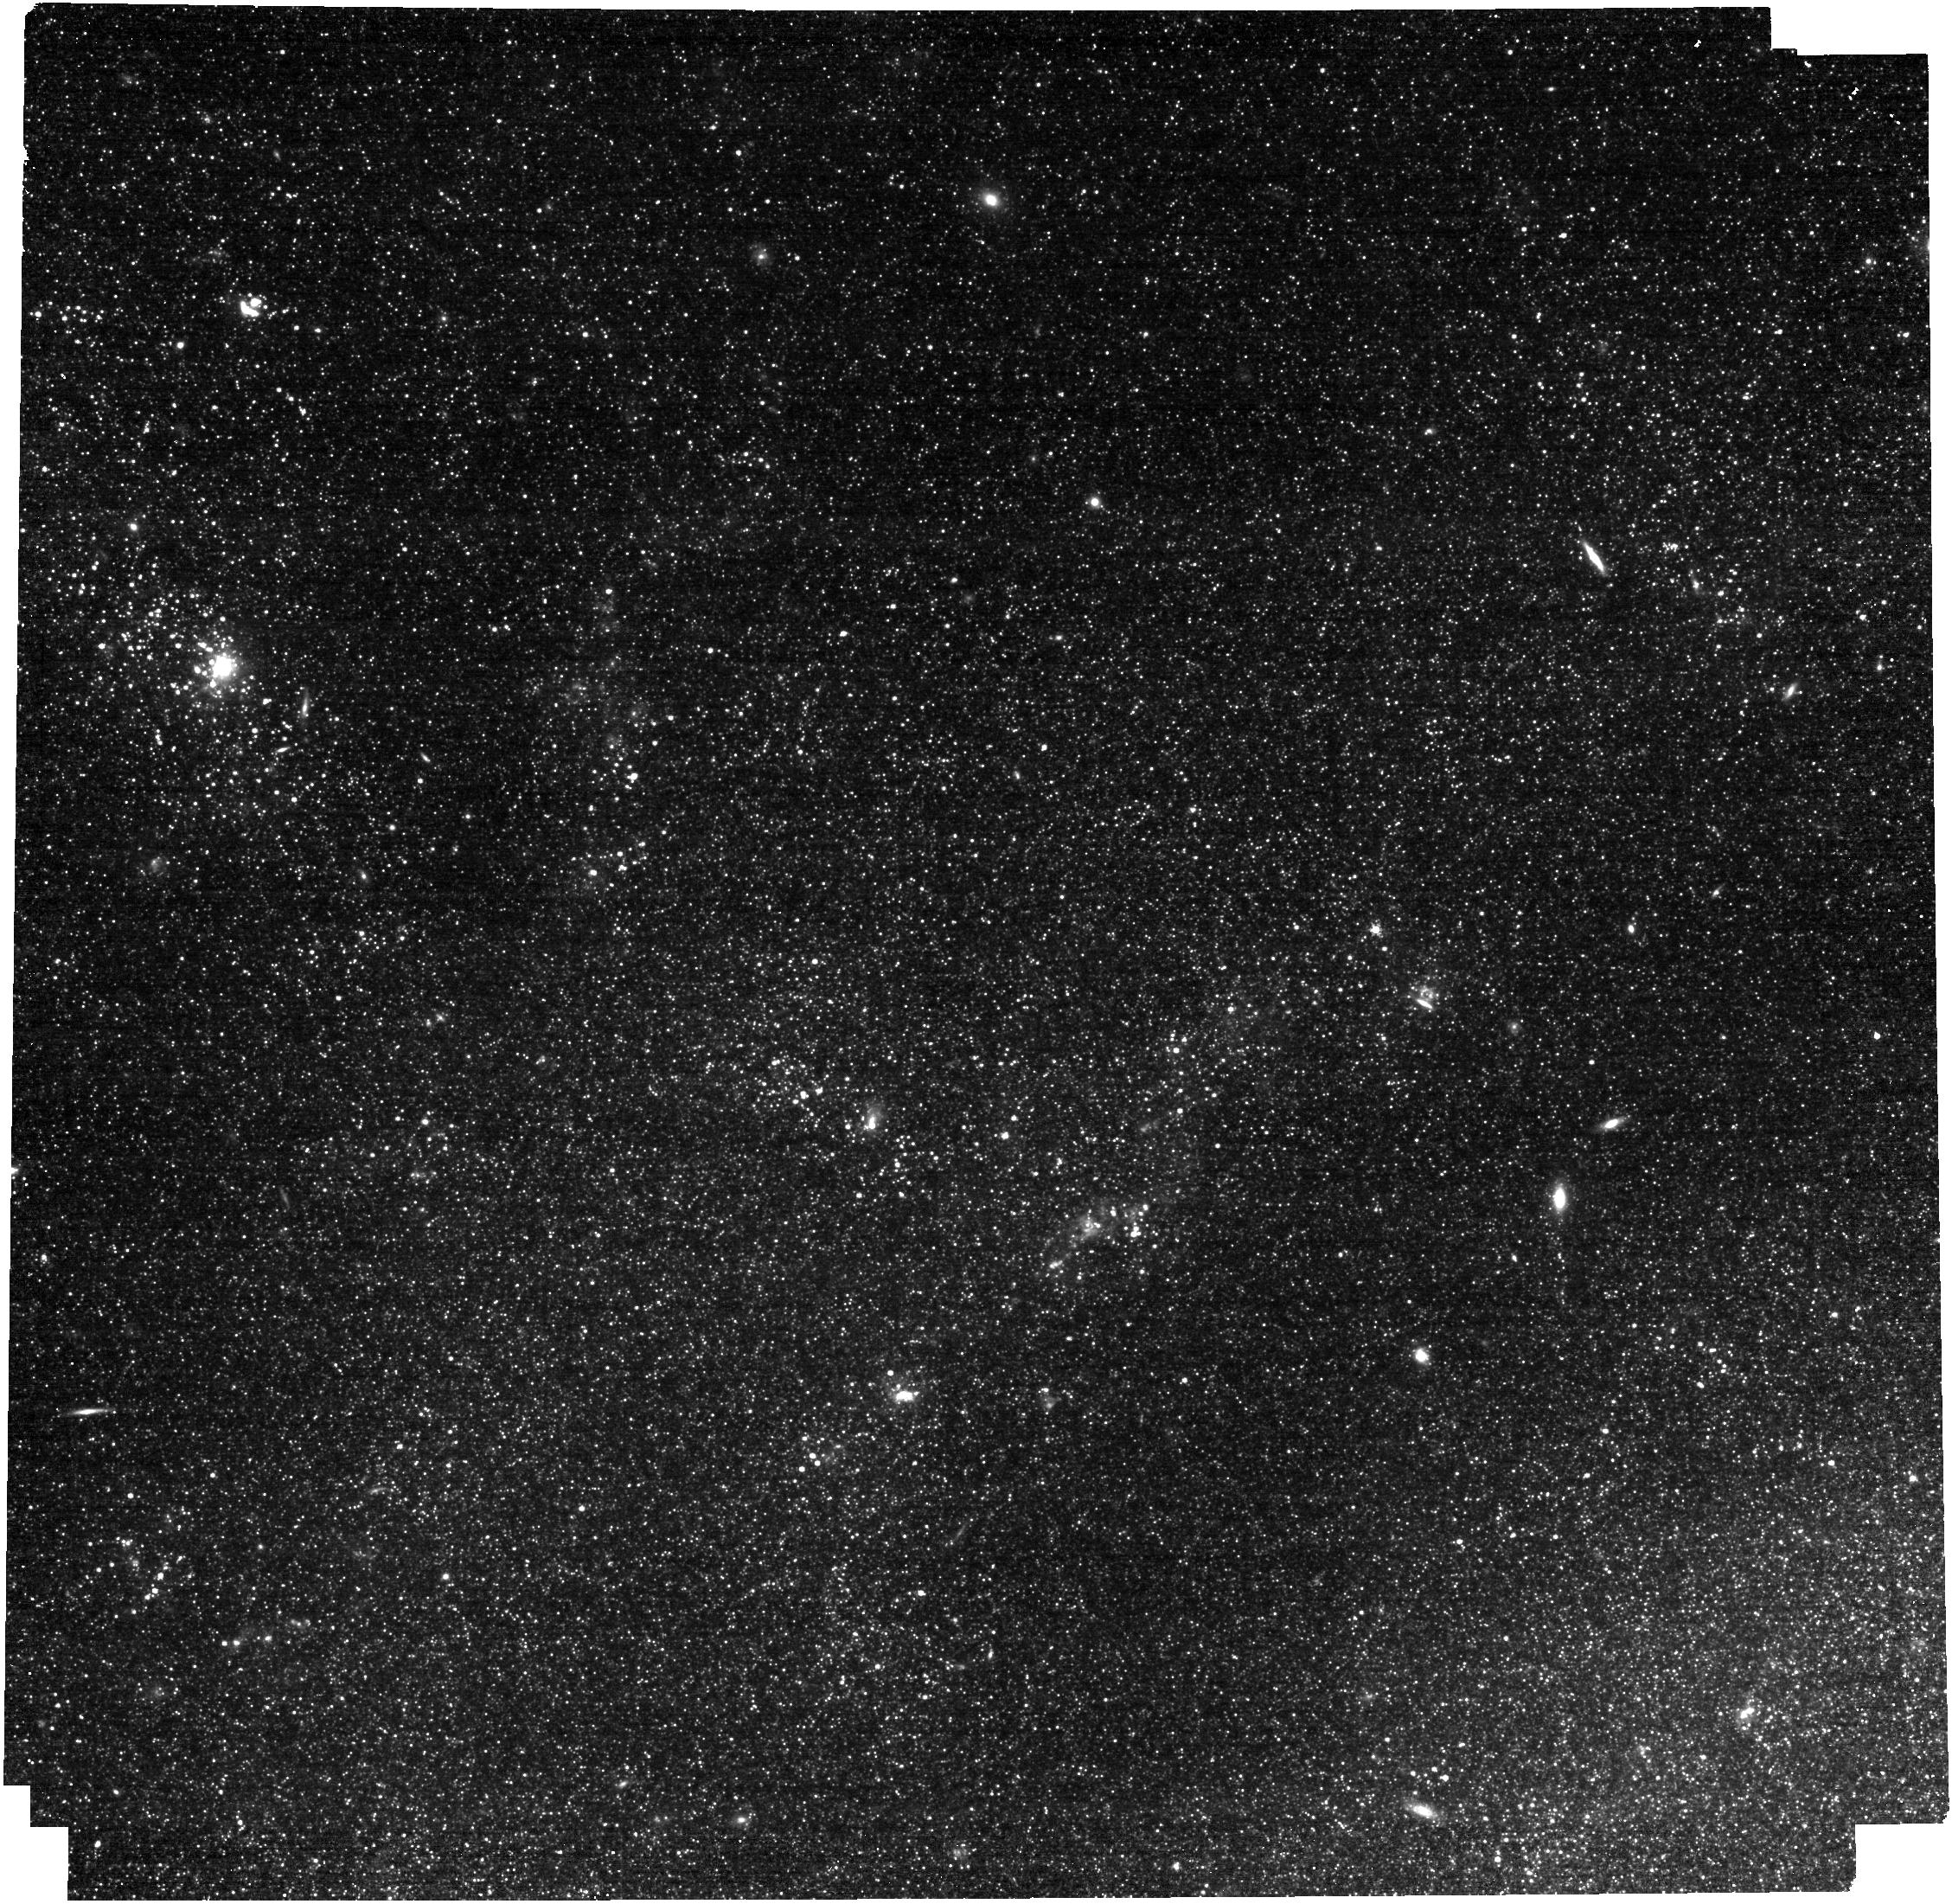
Target: M101-NGC5462. Instrument: NIRCAM. Filter: F300M. Exposure: 4 min. Observation ID: jw03429-o004_t002_nircam_clear-f300m

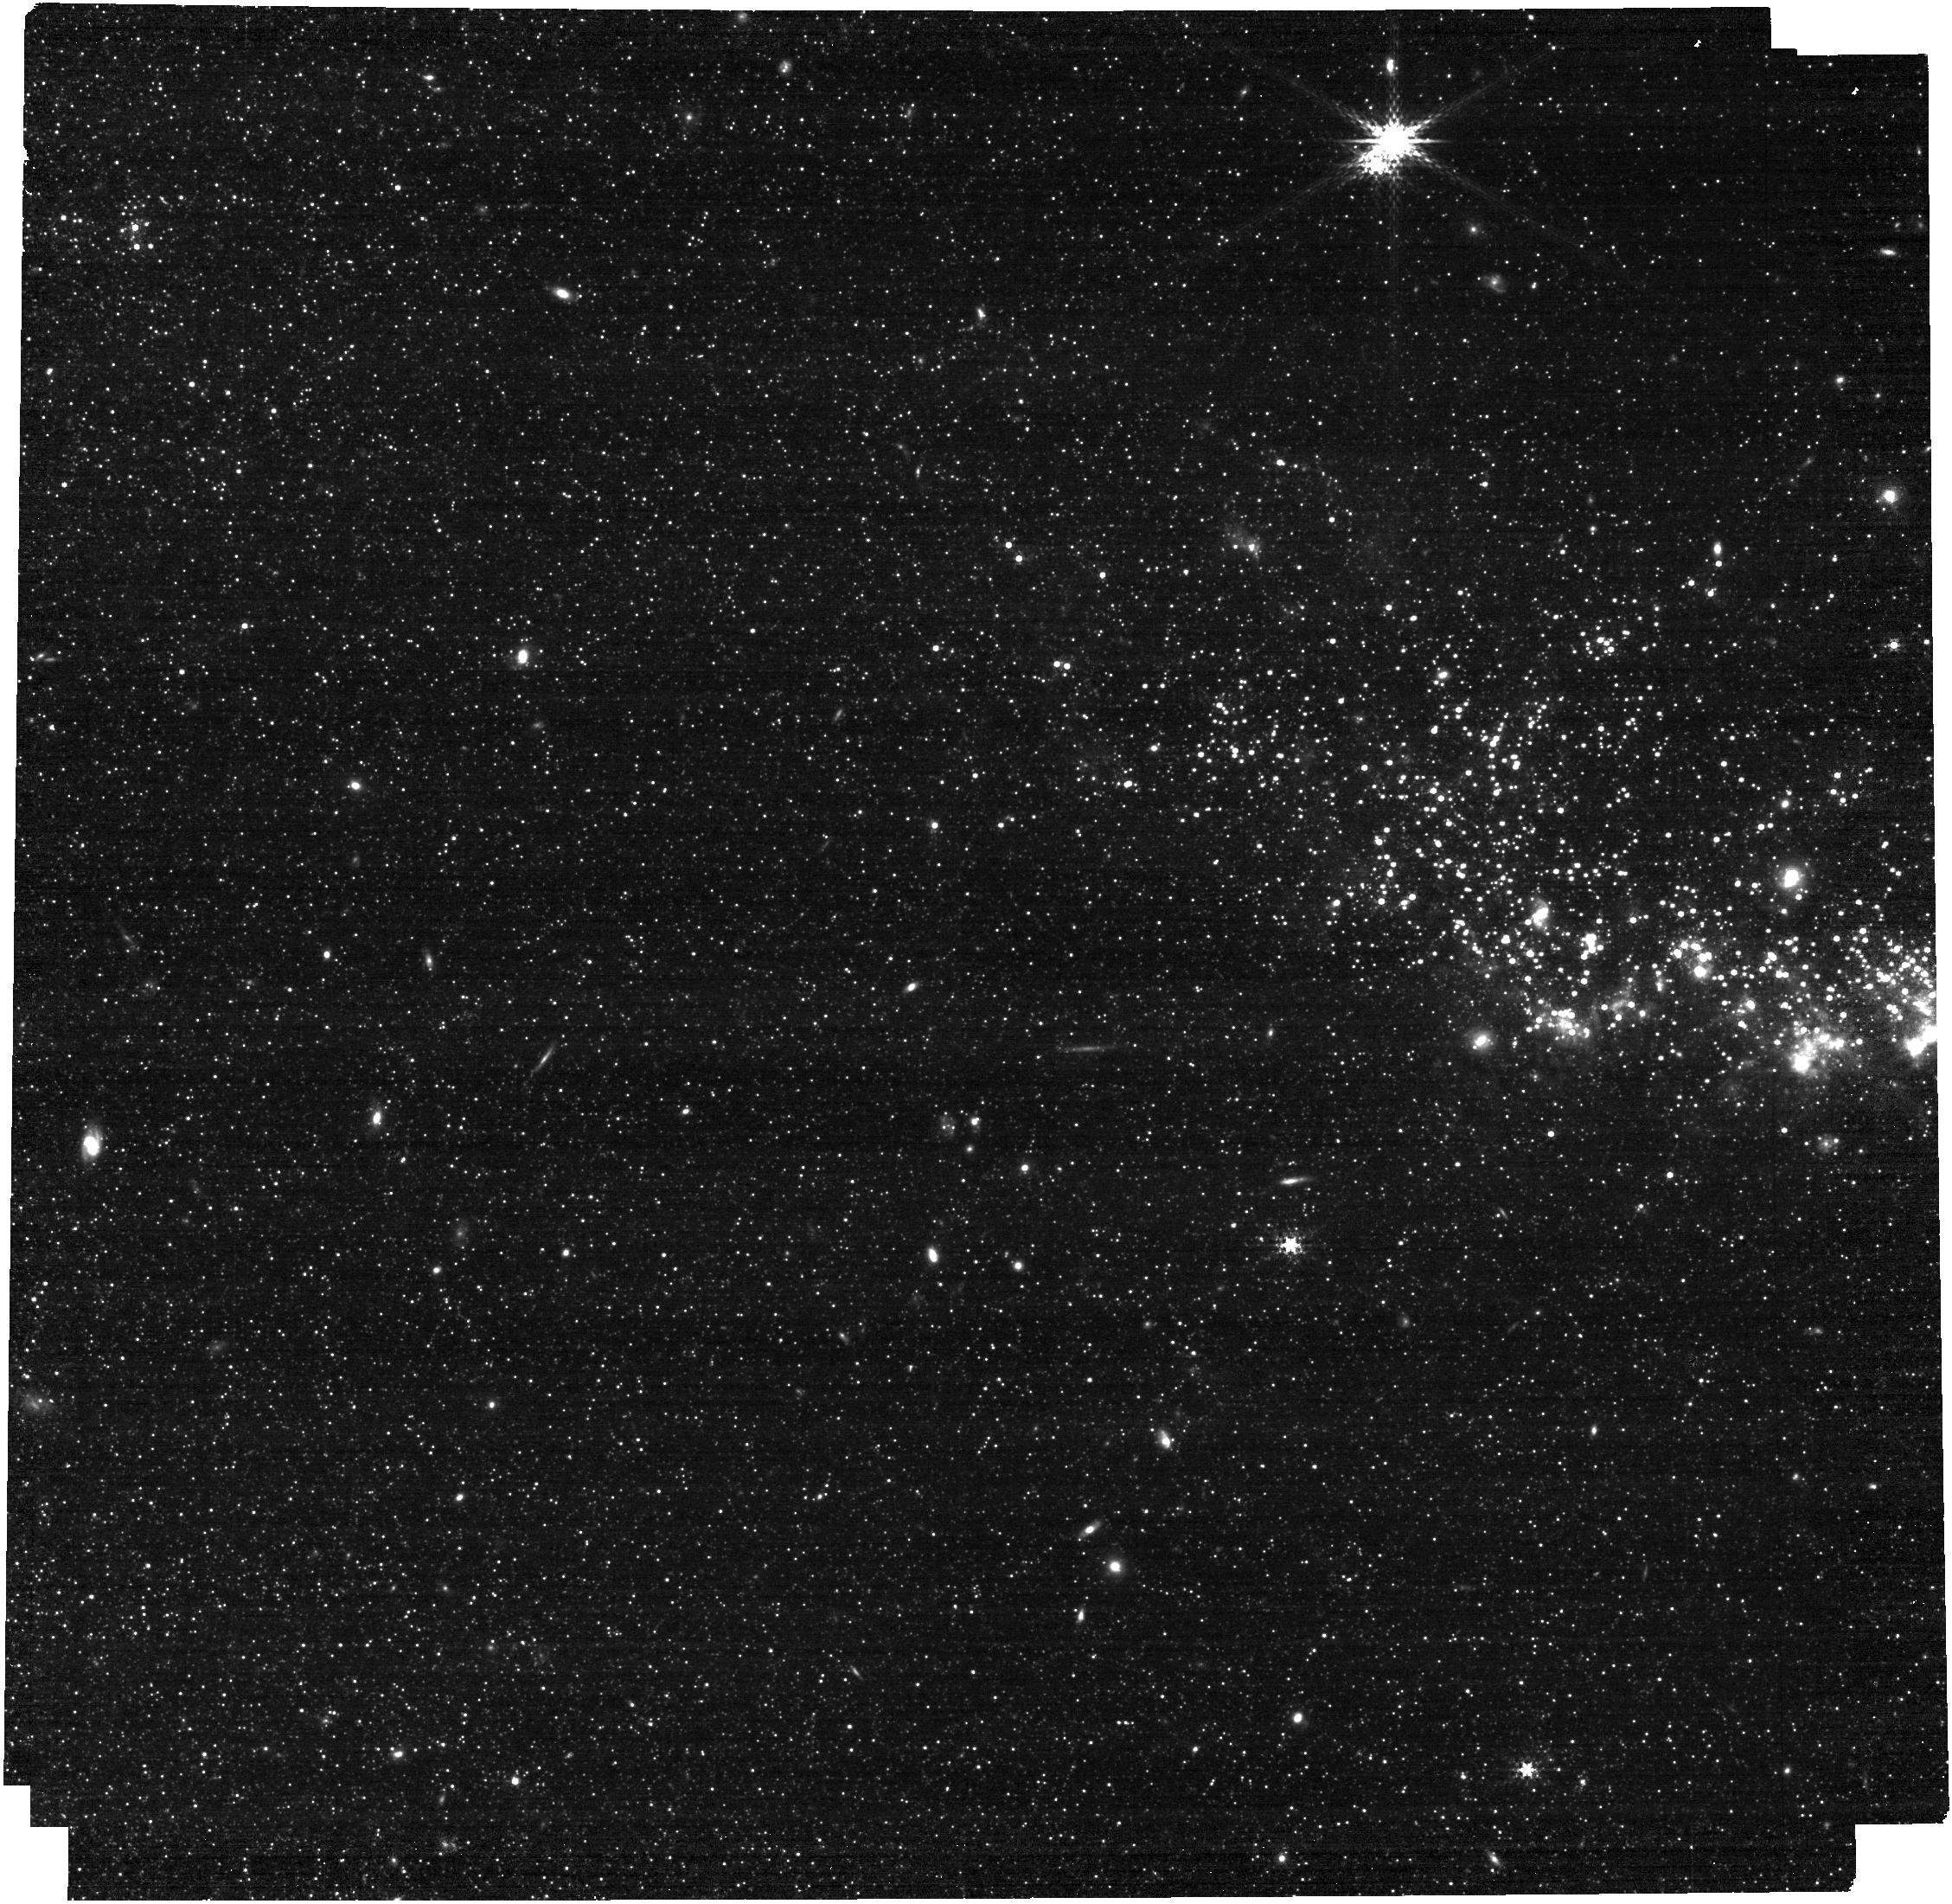
Target: M101-NGC5471. Instrument: NIRCAM. Filter: F300M. Exposure: 7 min. Observation ID: jw03429-o006_t004_nircam_clear-f300m

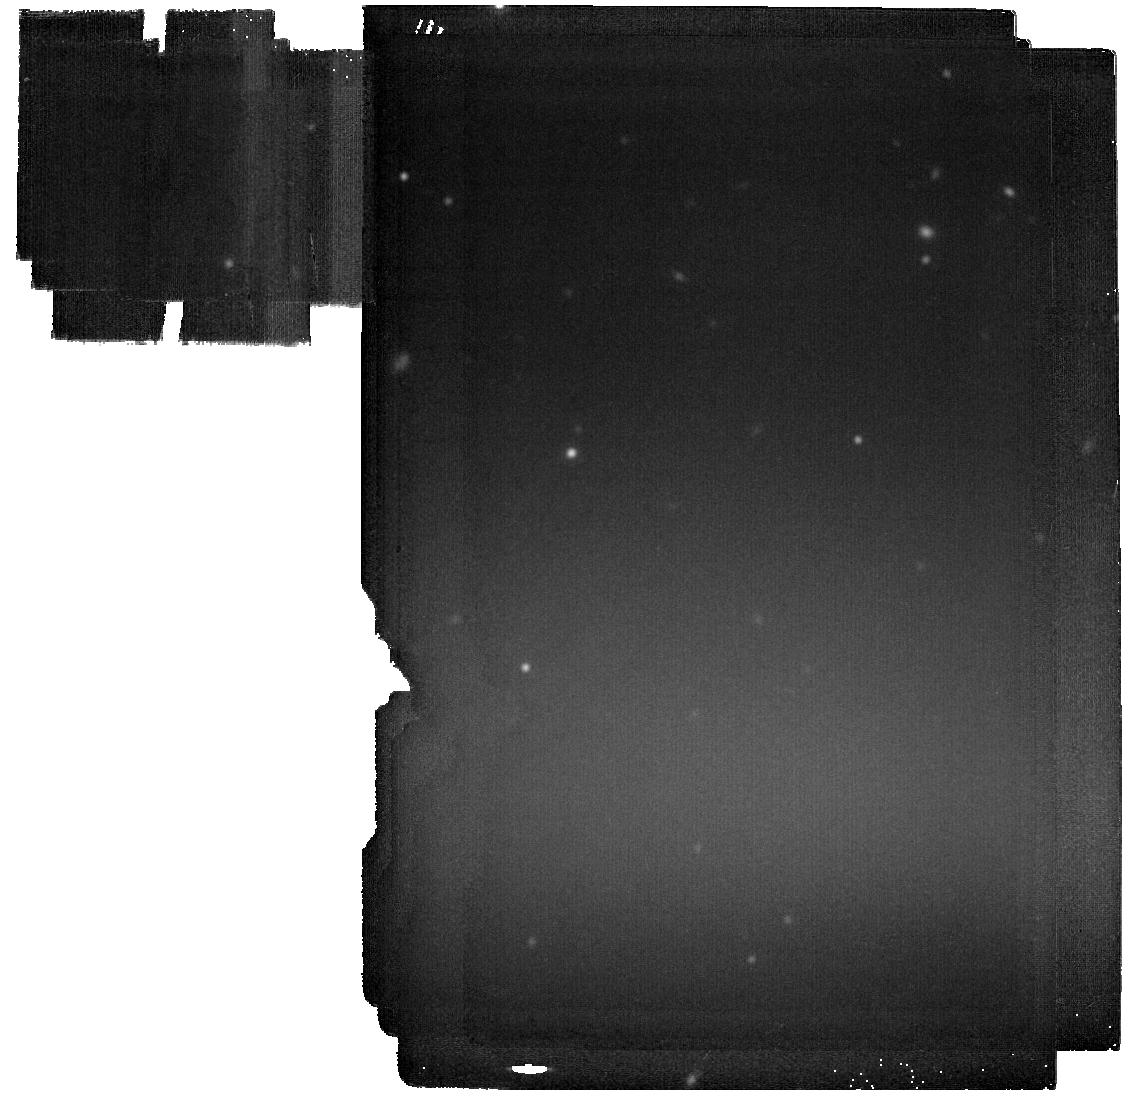
Target: M101-BACKGROUND. Instrument: MIRI. Filter: F2100W. Exposure: 12 min. Observation ID: jw03429-o001_t007_miri_f2100w

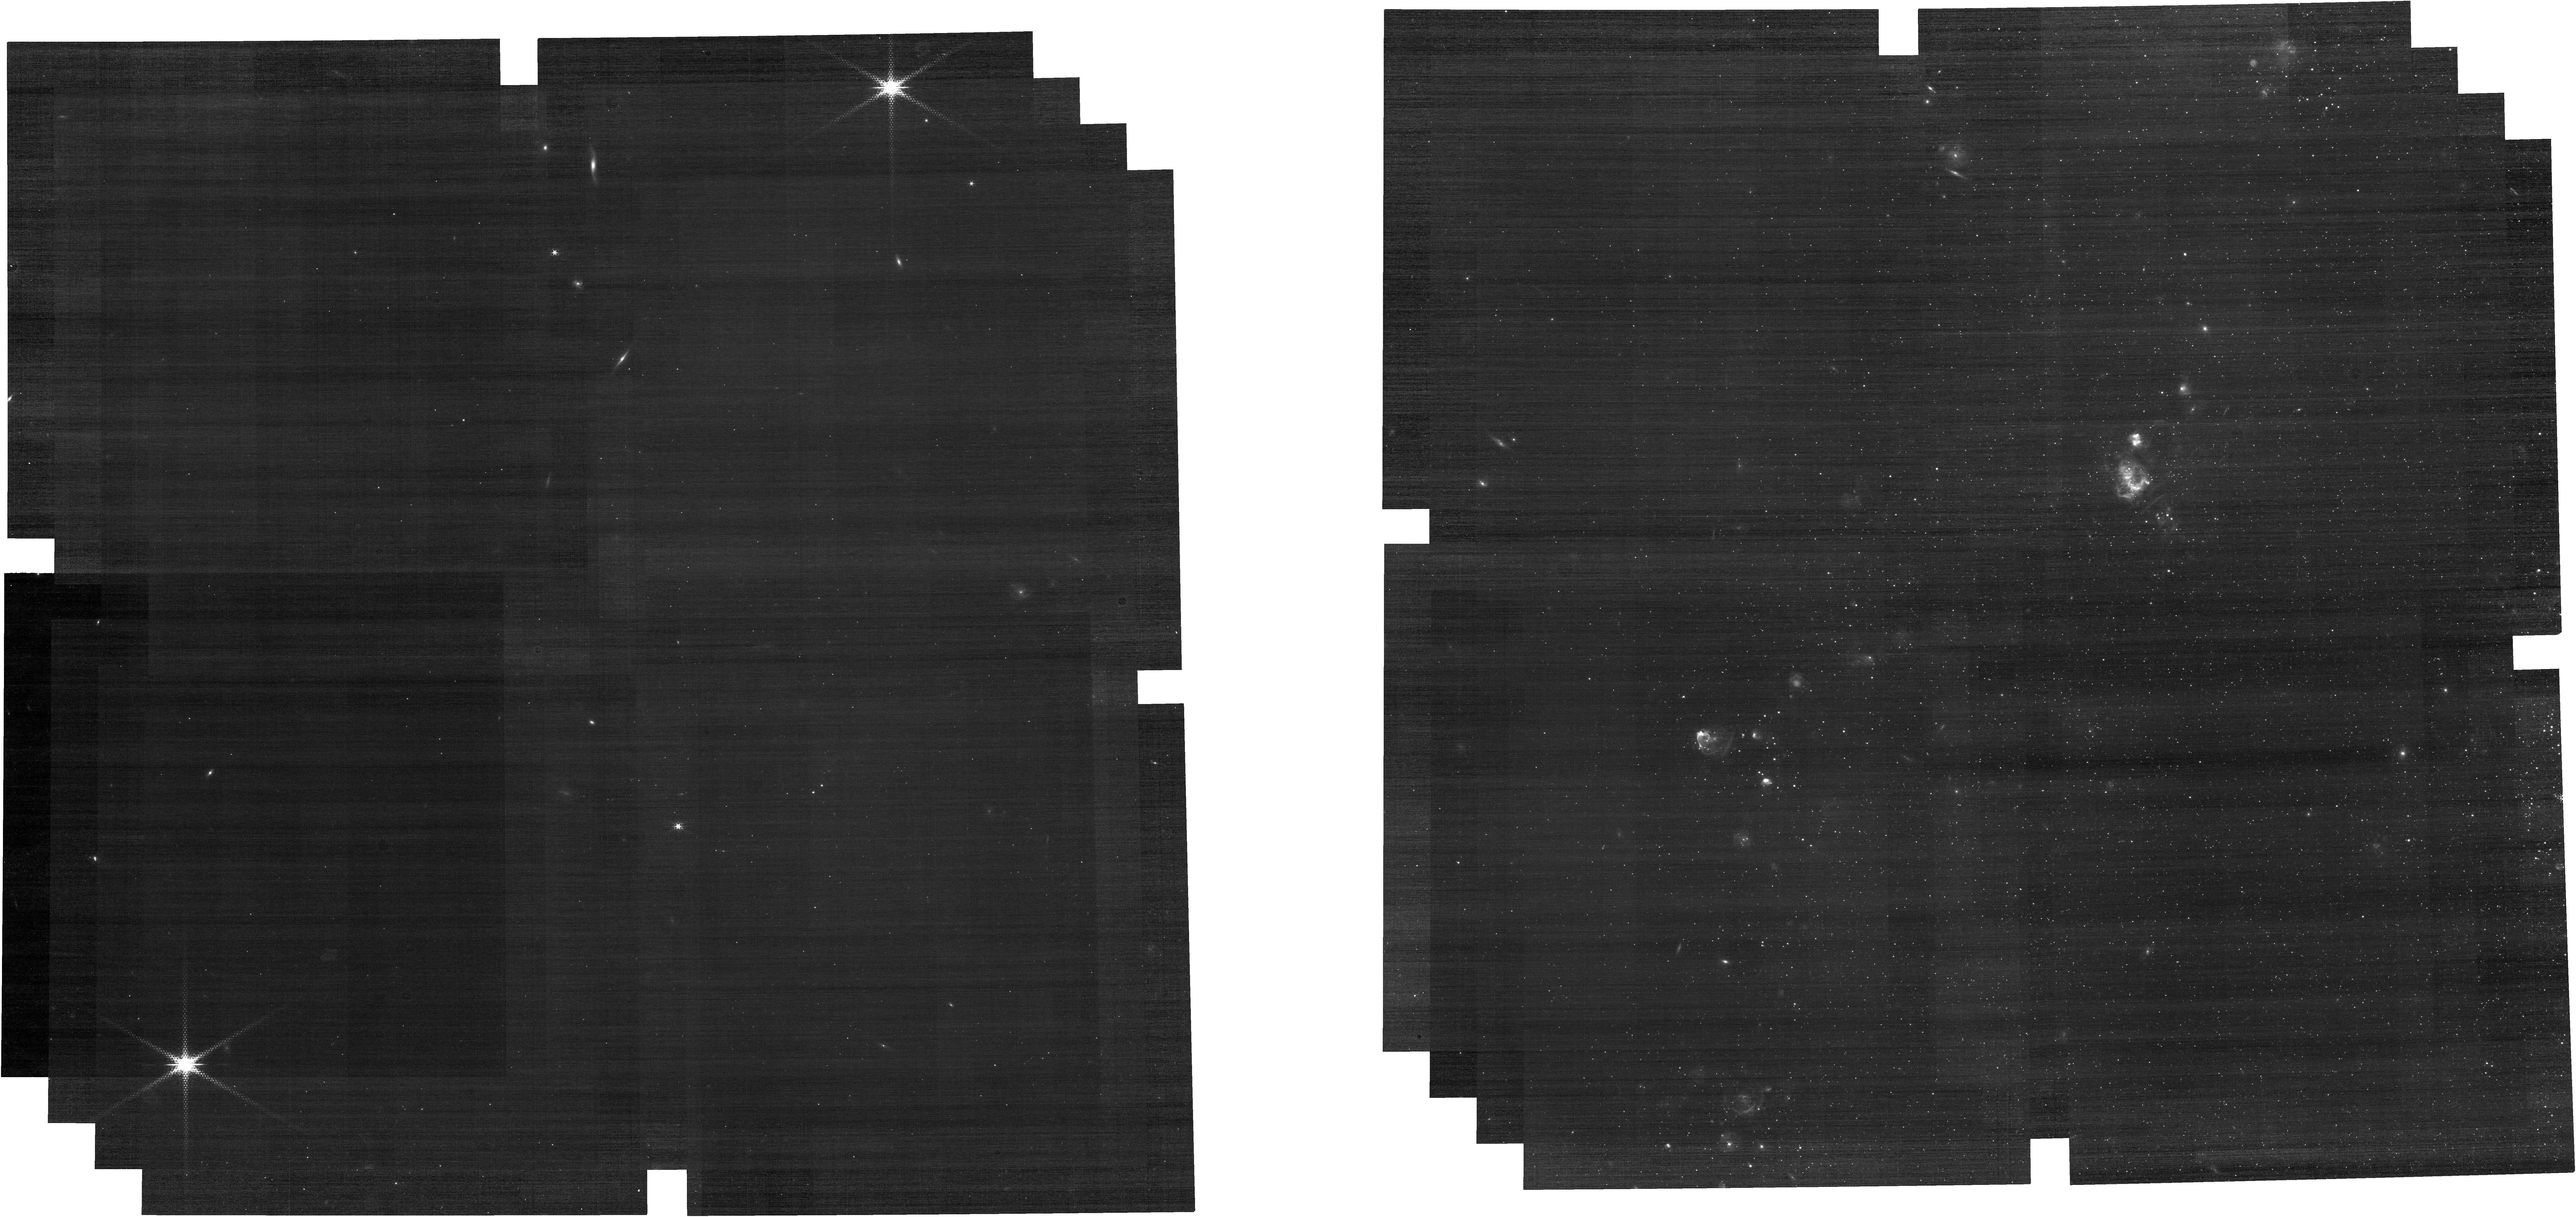
Target: M101-H27+H67. Instrument: NIRCAM. Filter: F187N. Exposure: 27 min. Observation ID: jw03429-o013_t005_nircam_clear-f187n

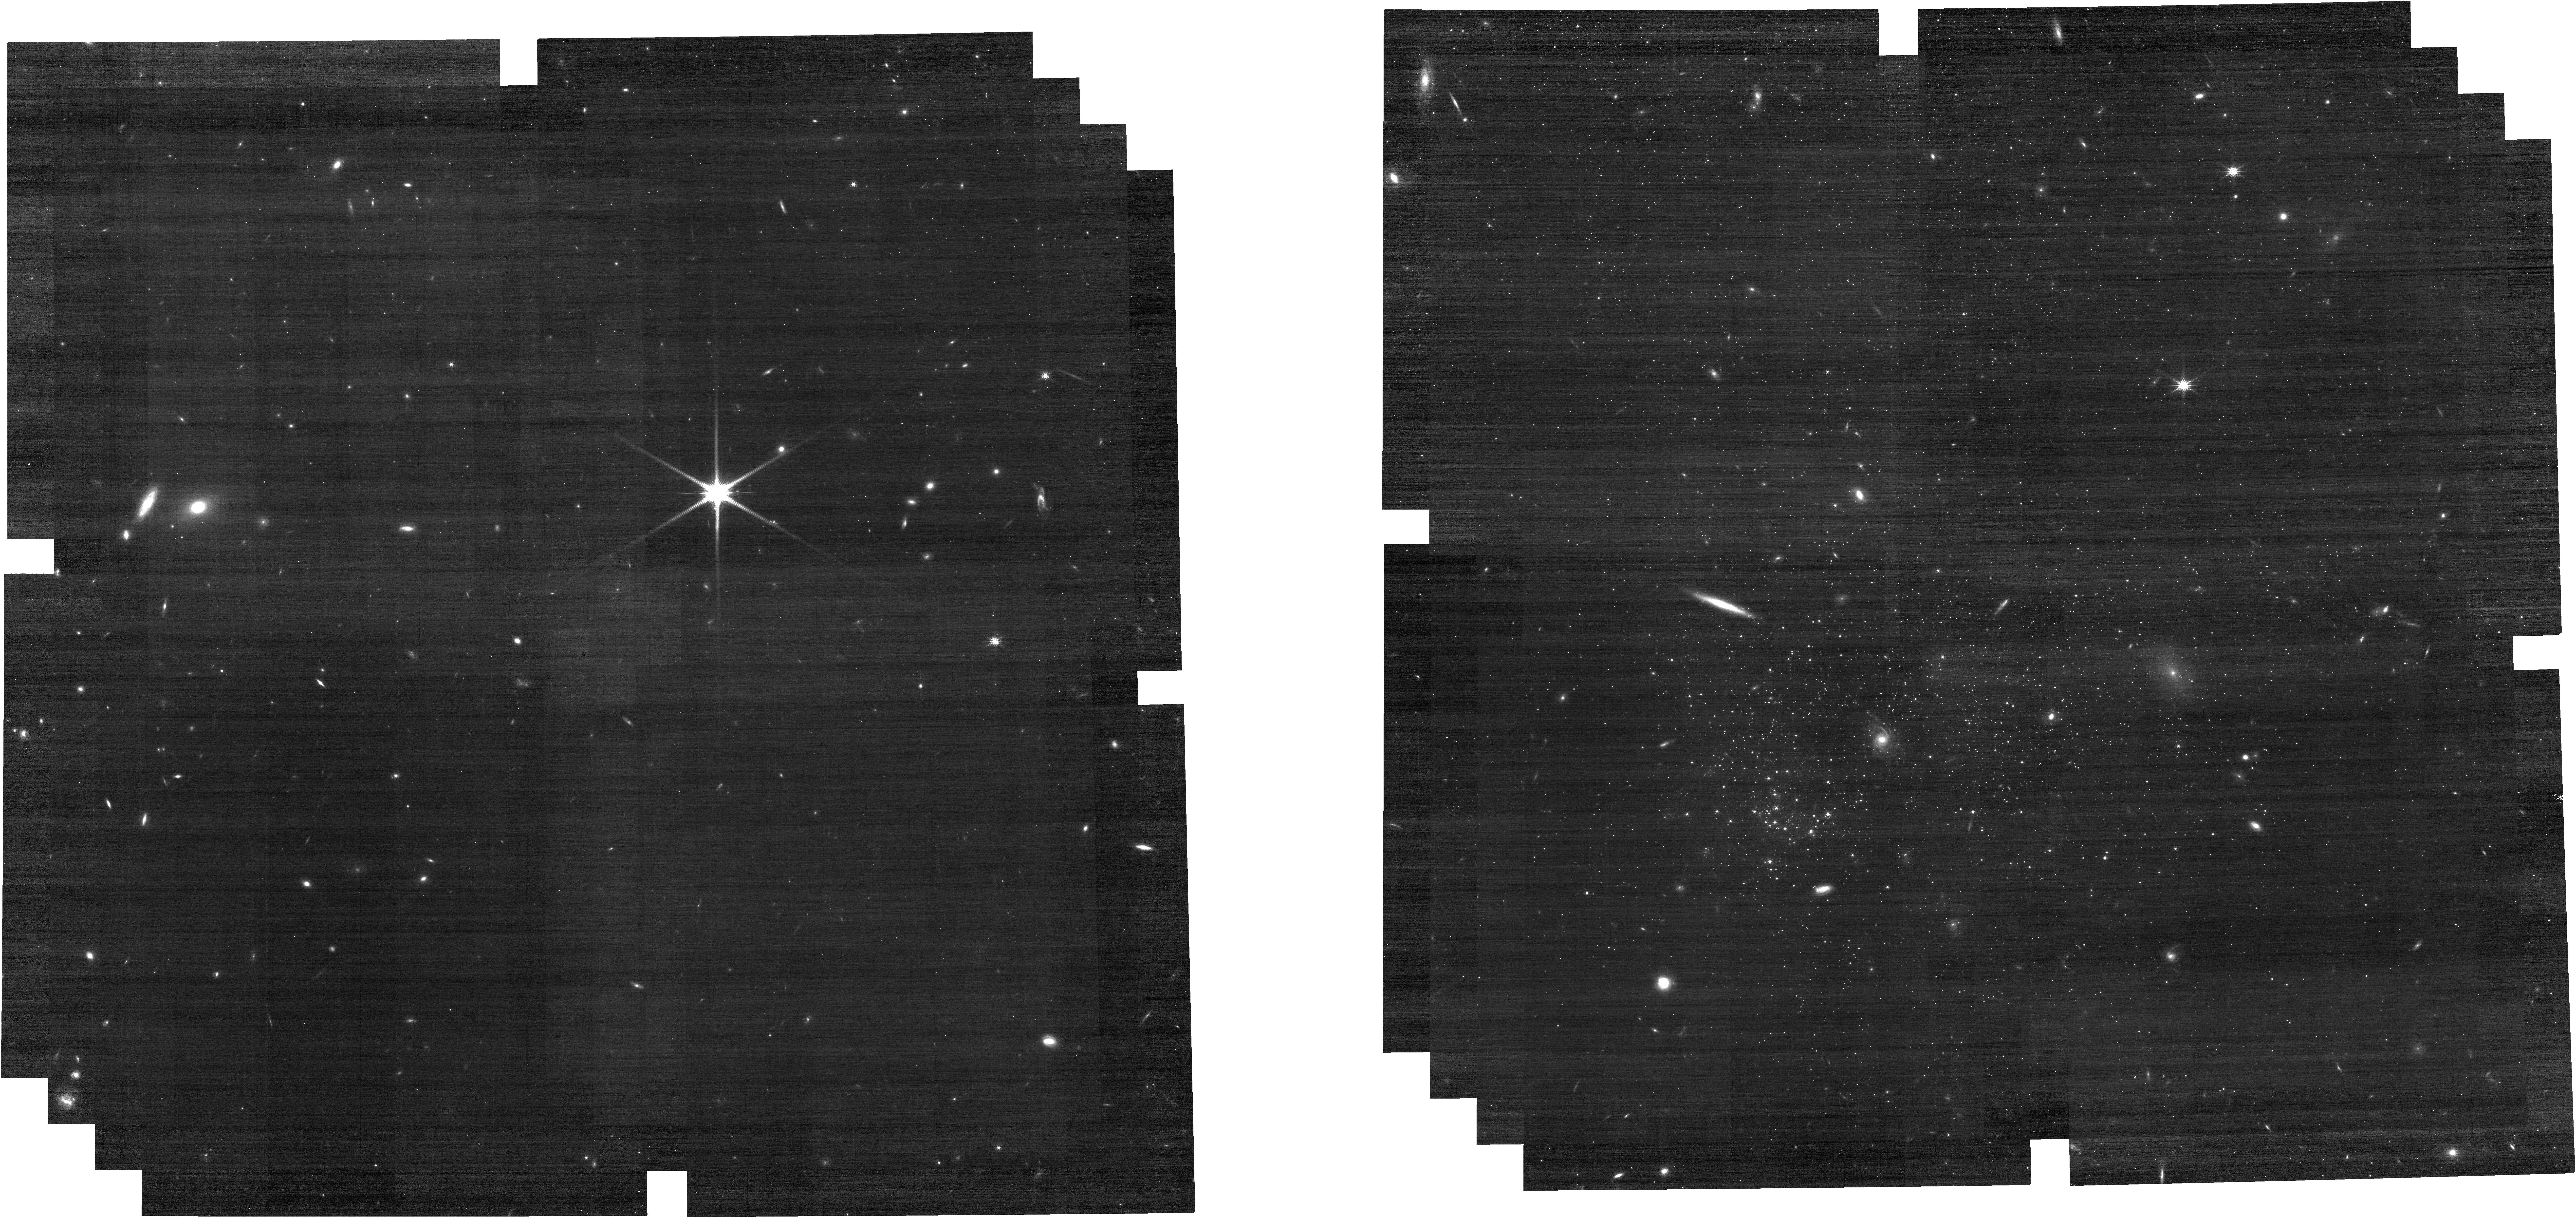
Target: M101-H681. Instrument: NIRCAM. Filter: F150W. Exposure: 7 min. Observation ID: jw03429-o014_t006_nircam_clear-f150w

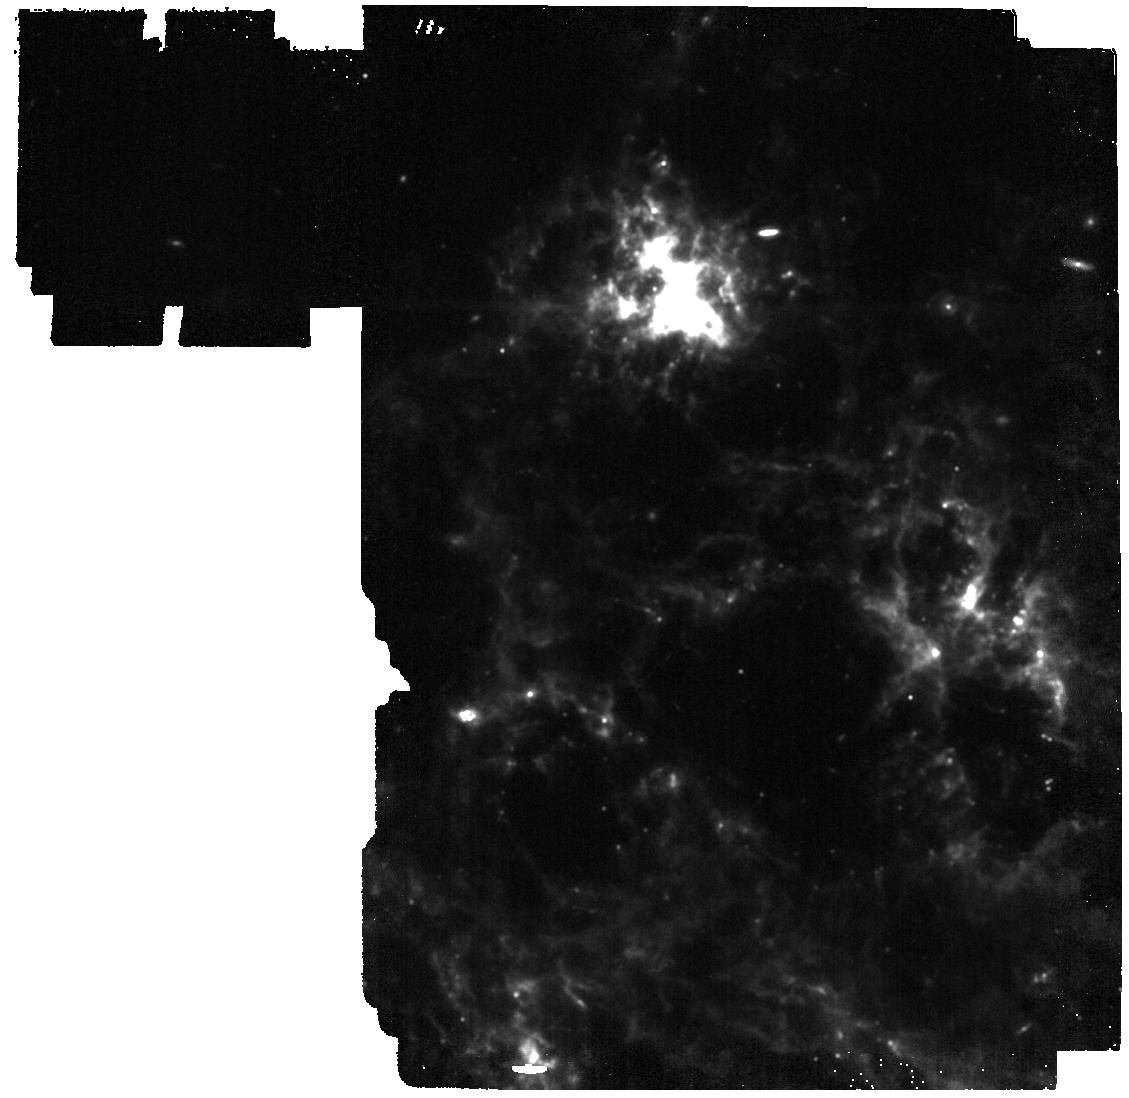
Target: M101-NGC5455. Instrument: MIRI. Filter: F1130W. Exposure: 6 min. Observation ID: jw03429-o005_t003_miri_f1130w

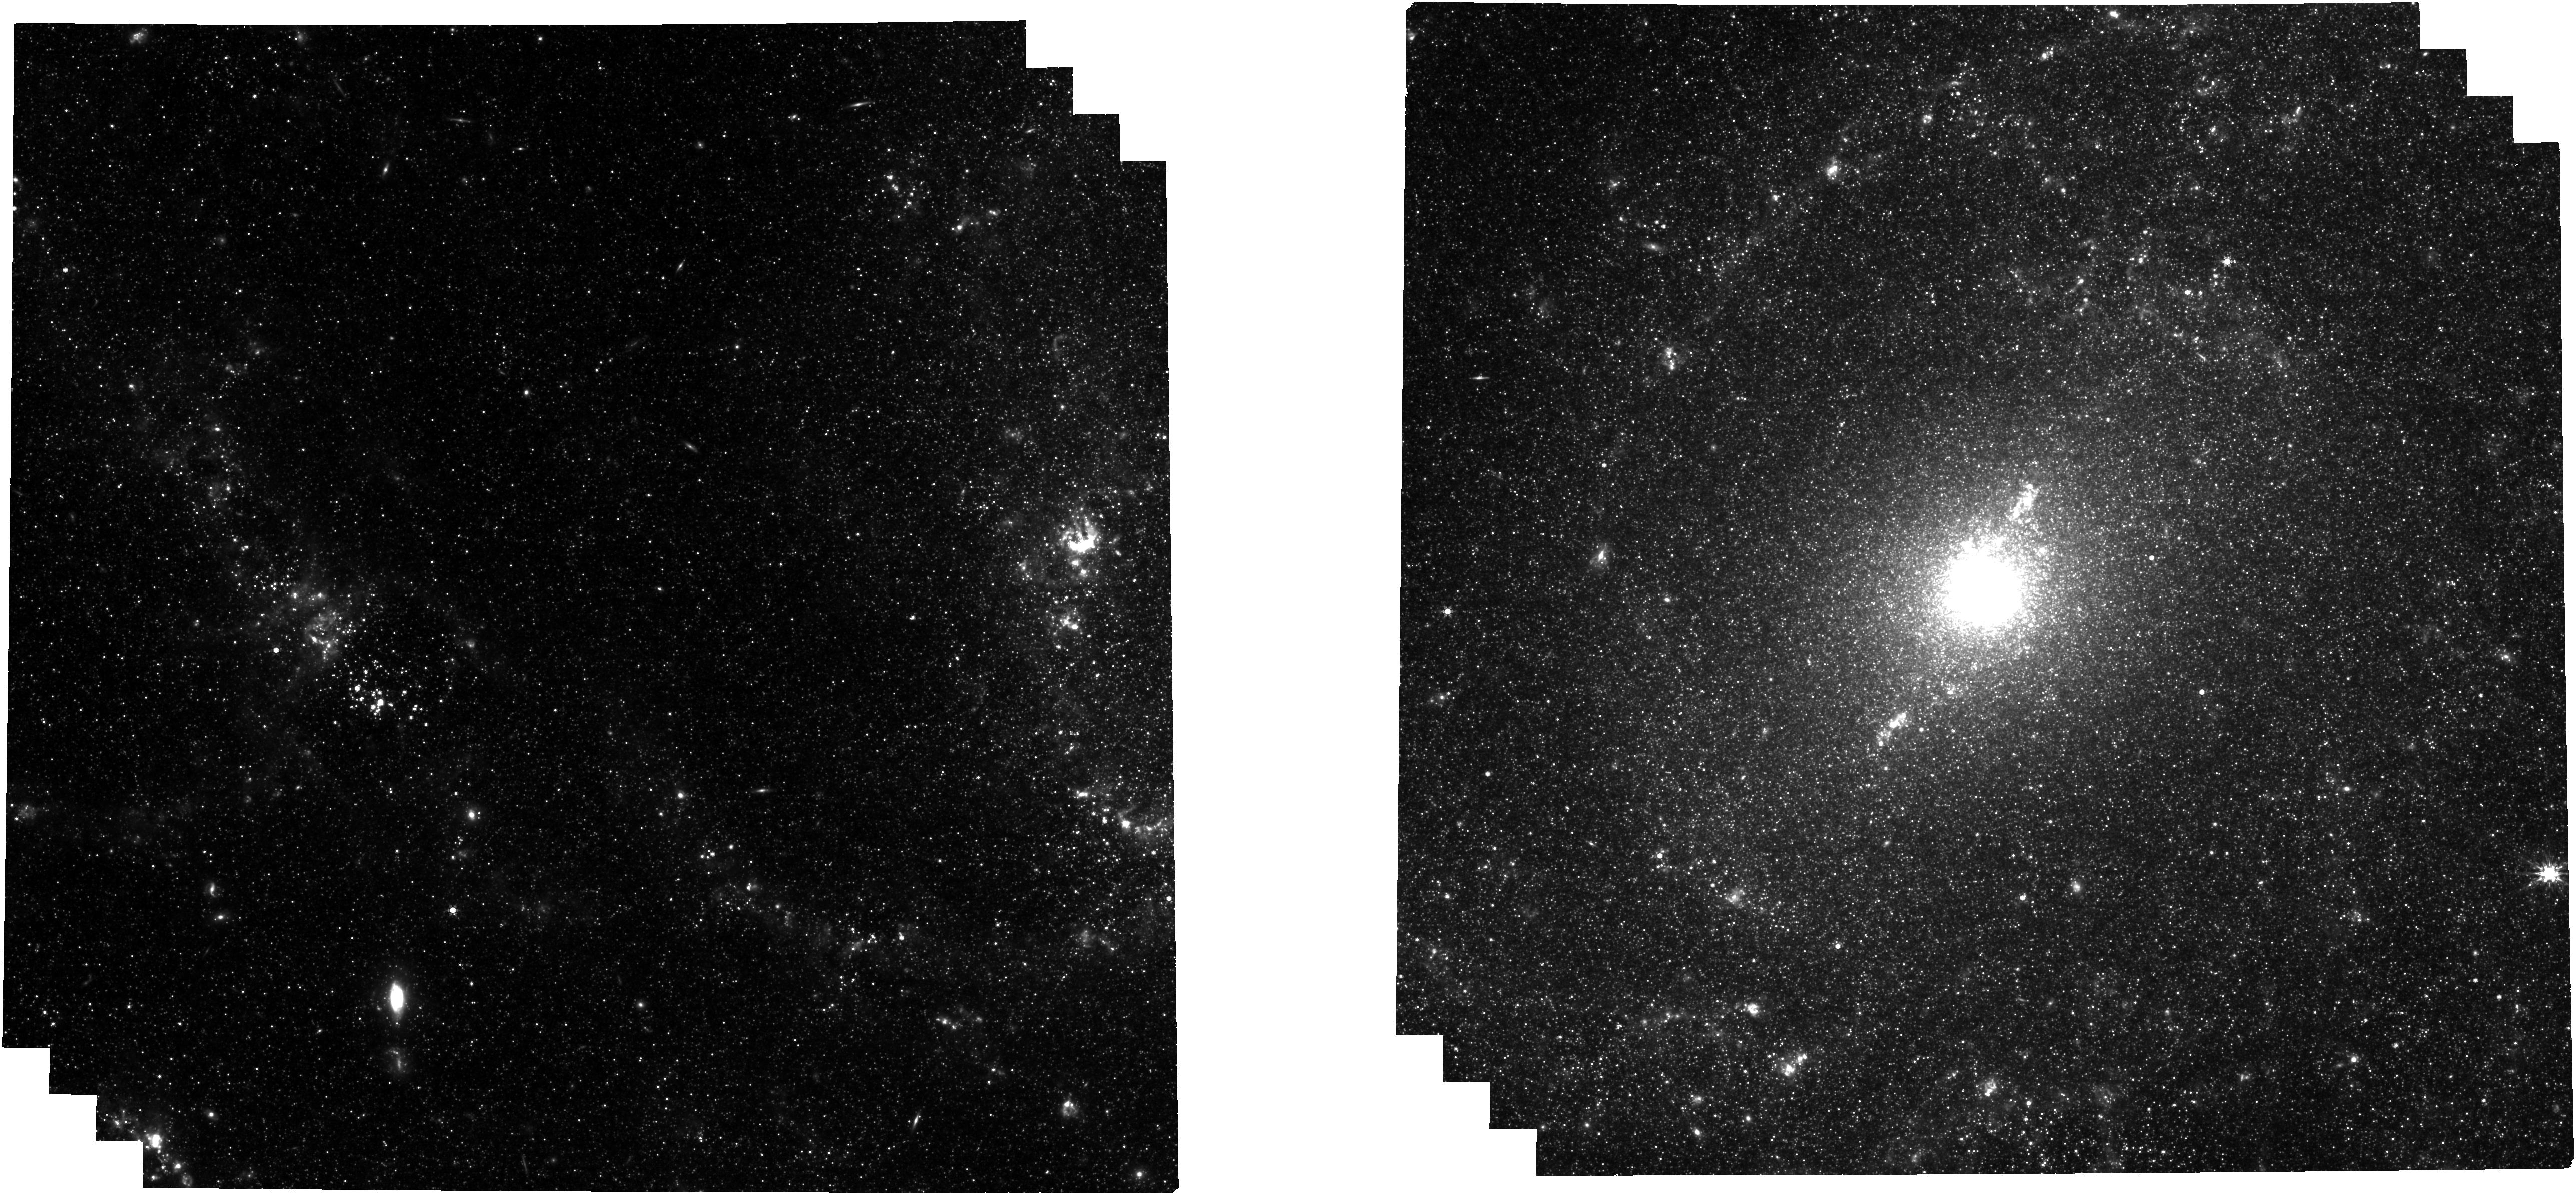
Target: M101-NUCLEUS+H602. Instrument: NIRCAM. Filter: F444W. Exposure: 14 min. Observation ID: jw03429-o109_t001_nircam_clear-f444w

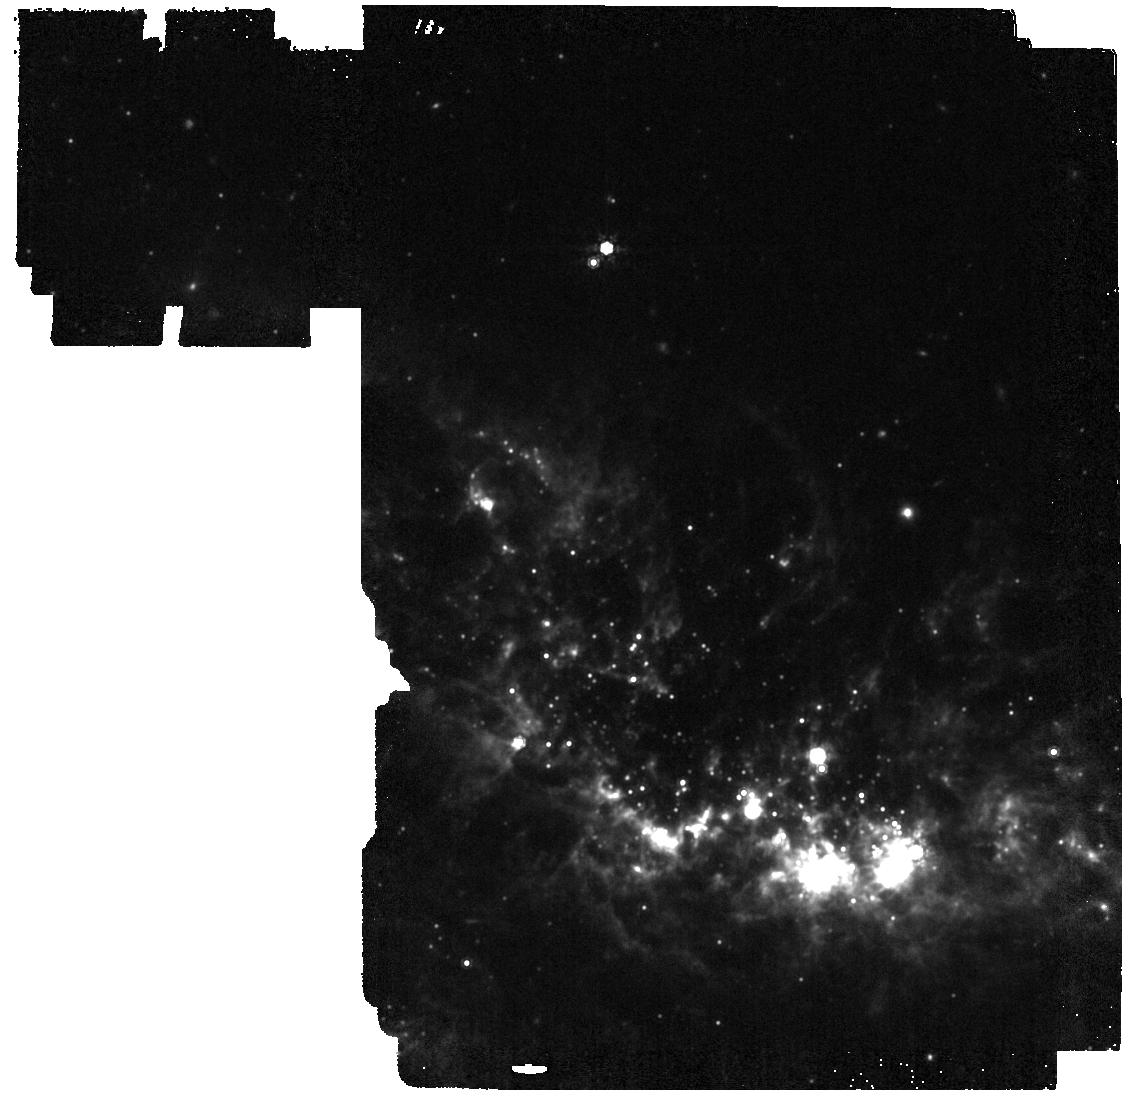
Target: M101-NGC5462. Instrument: MIRI. Filter: F1000W. Exposure: 5 min. Observation ID: jw03429-o004_t002_miri_f1000w

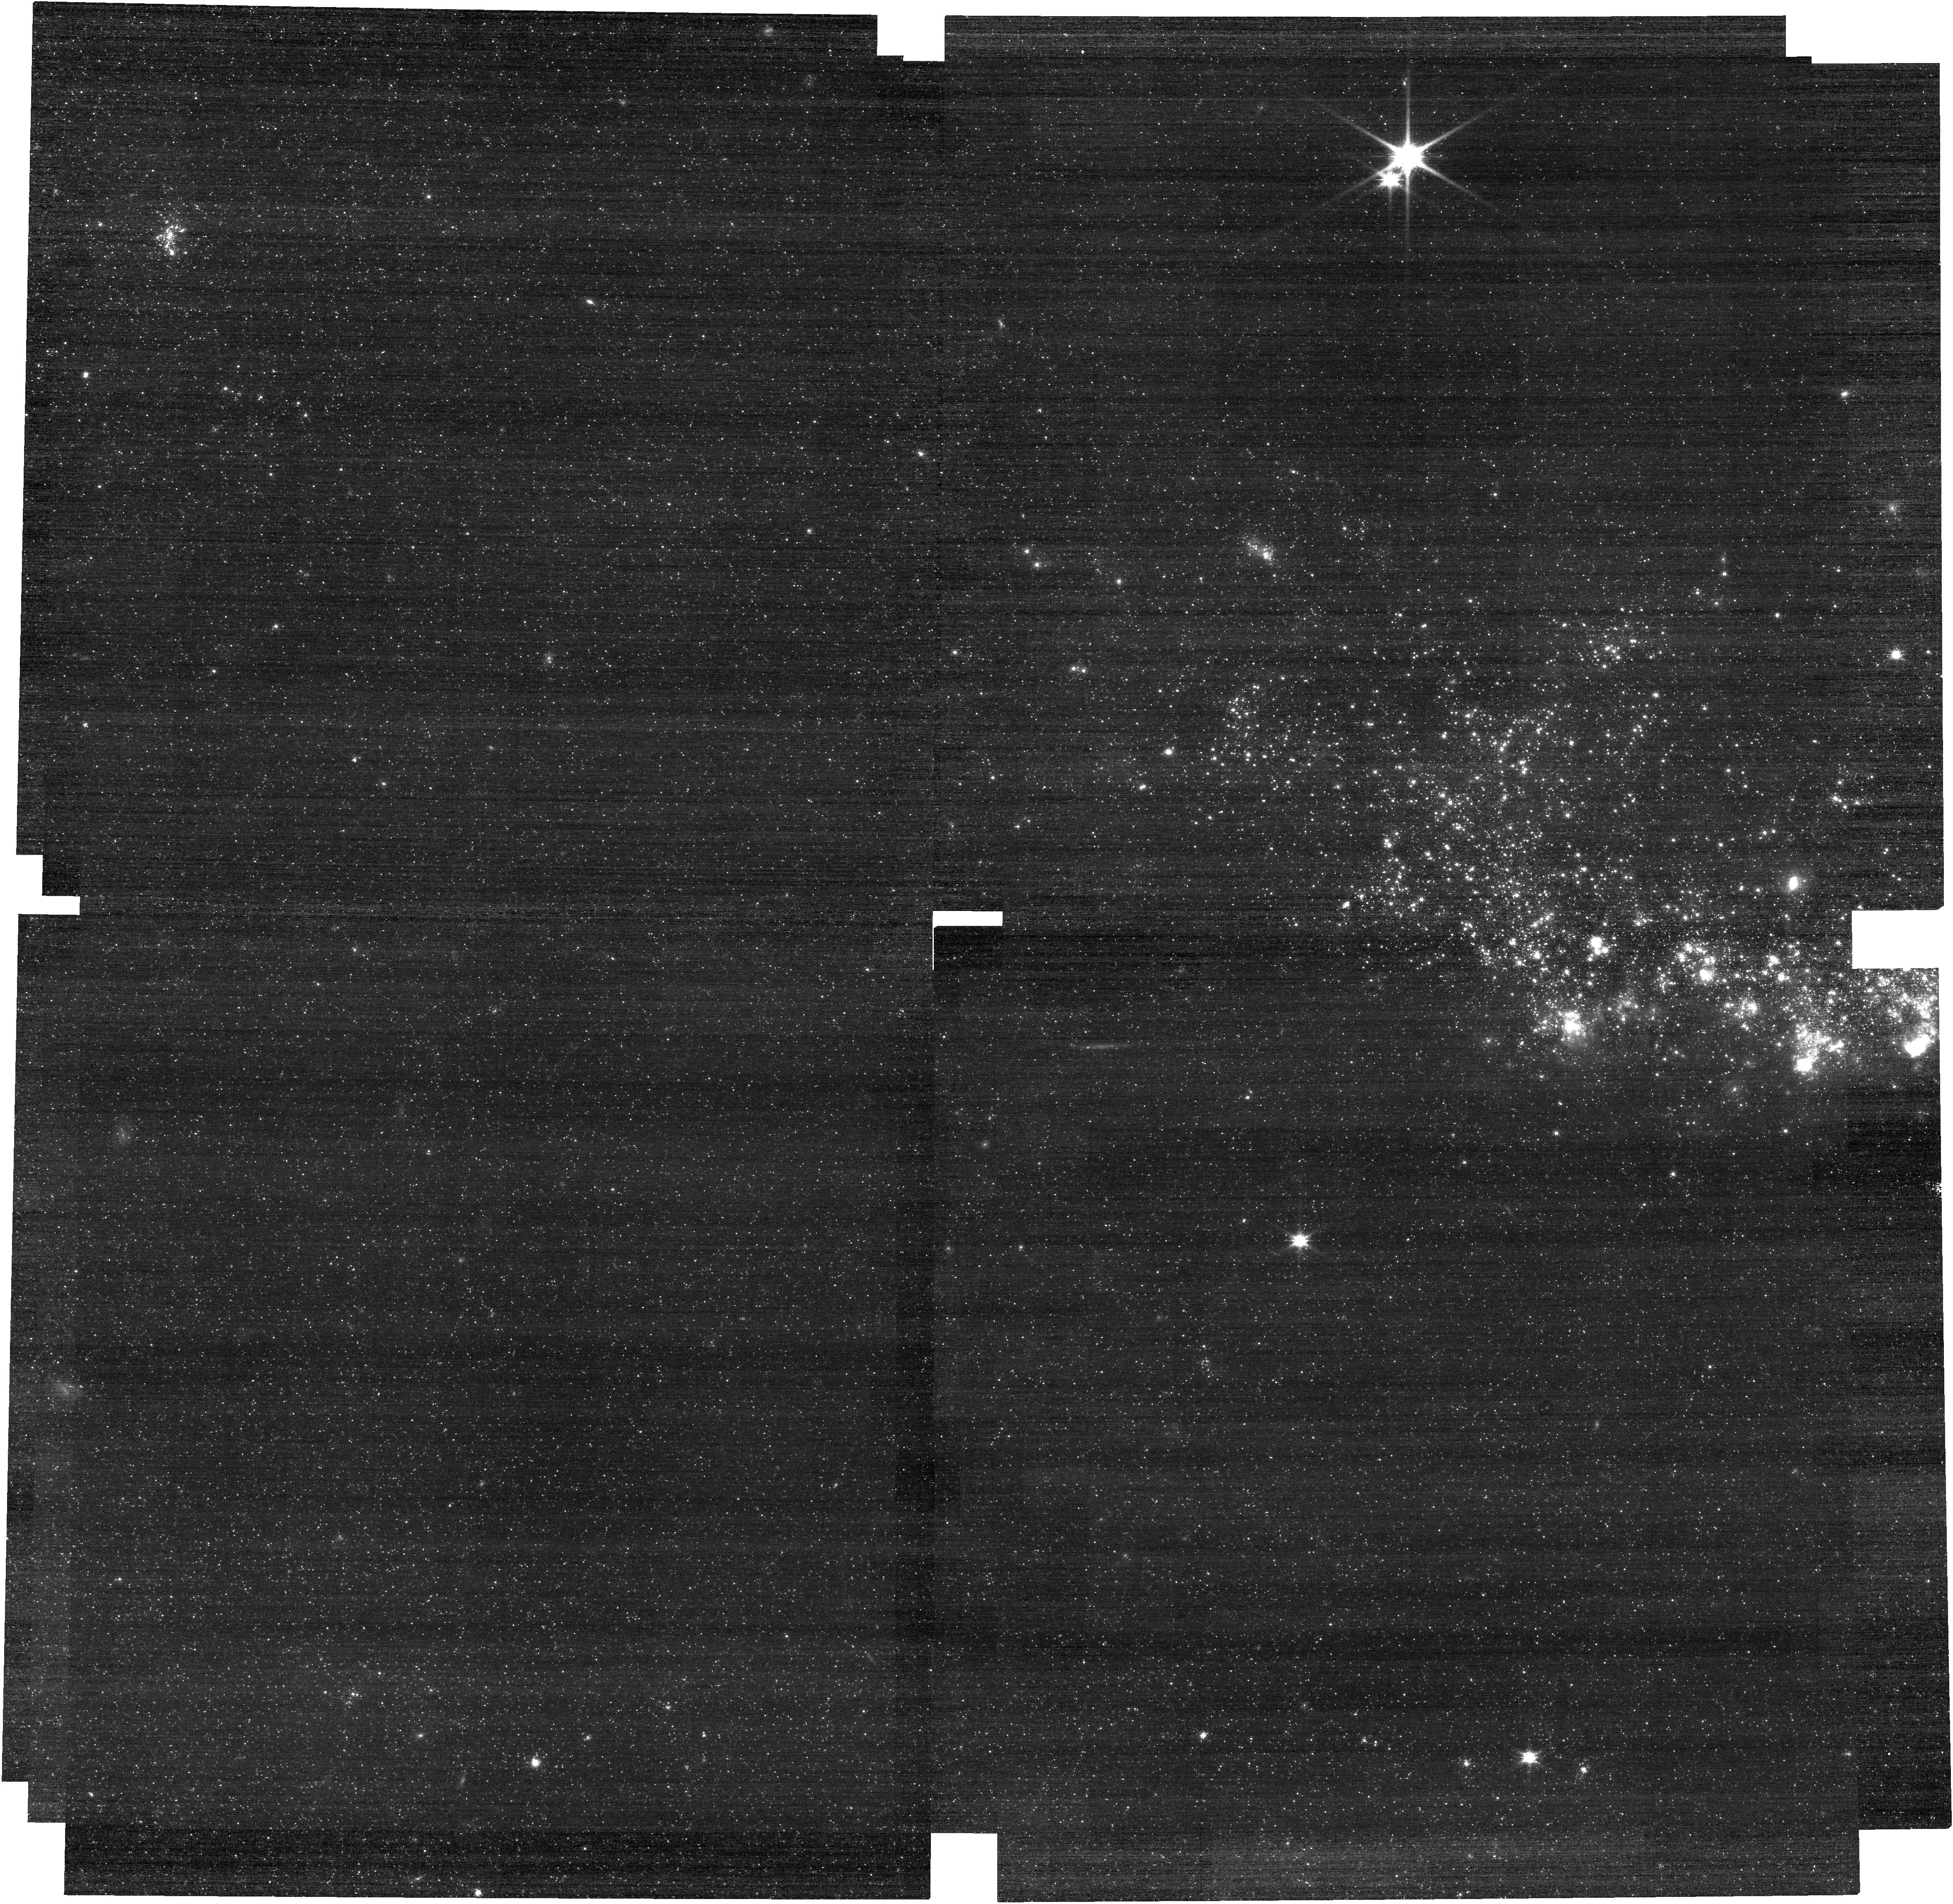
Target: M101-NGC5471. Instrument: NIRCAM. Filter: F090W. Exposure: 7 min. Observation ID: jw03429-o006_t004_nircam_clear-f090w

One-Stop Shopping: Pan-Metallicity PAH Benchmarking in M101 (PI: Clark, Christopher)

We propose using 23 hours of JWST time to pin down the factors driving PAH variation, especially with respect to metallicity, via a comprehensive multi-parameter benchmarking M101. We will use MIRI and NIRCam imaging to map the strengths of the 3.3, 7.7, and 11.3 um PAH emission features across 6 fields in M101. M101 provides an unparalleled ‘controlled laboratory’ for this investigation, and has exquisite ancillary data. Our fields sample 0.93 dex in metallicity, 1.6 dex in neutral gas surface density, 2.6 dex in ionized gas surface density, and 3.0 dex in UV radiation field strength. Our selection of 11 filters will provide > 3500 measurements of each feature strength at S/N > 10, with 2′′ resolution, giving us the statistical power to disentangle the phenomena driving PAH evolution. With this data, will be able to tackle open questions about the formation, evolution, and destruction of PAHs; and test existing models in a uniquely wide range of environments.